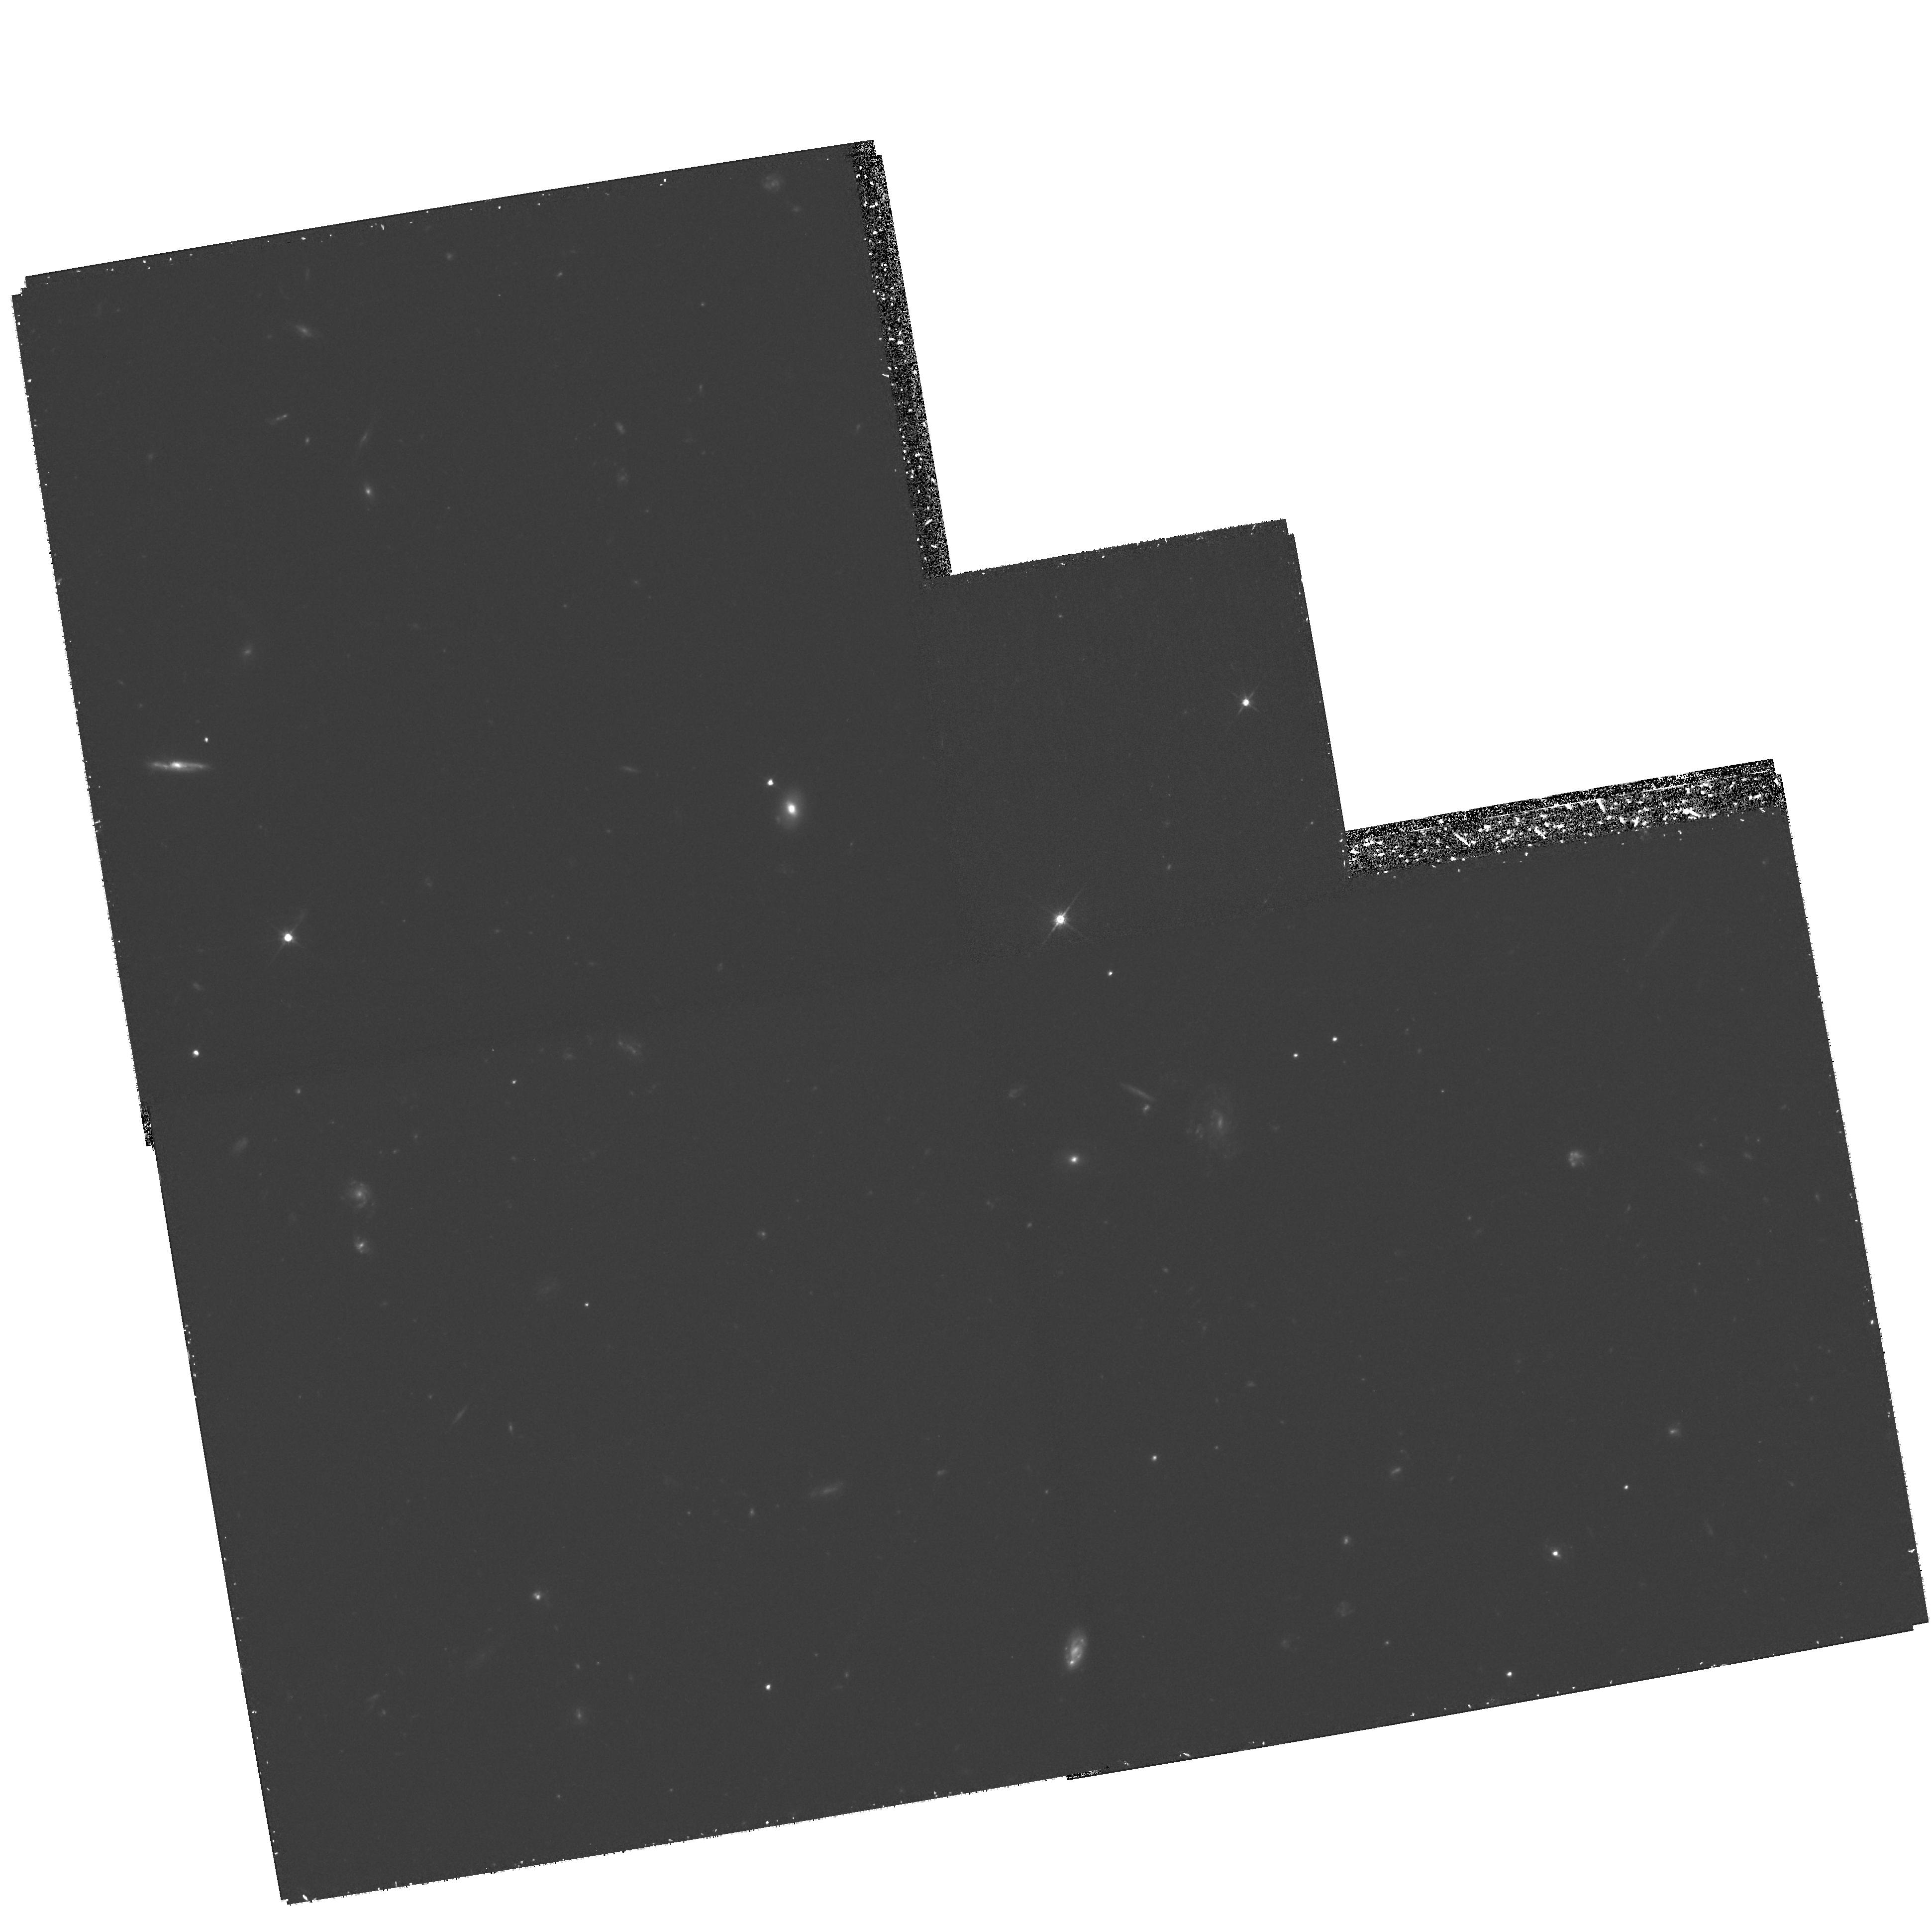
Target: FIELD-030237-001414-F606W-B
Instrument: WFPC2/PC
Filter: F606W
Exposure: 1.8 h
Observation ID: hst_9149_07_wfpc2_pc_f606w_u6ft07

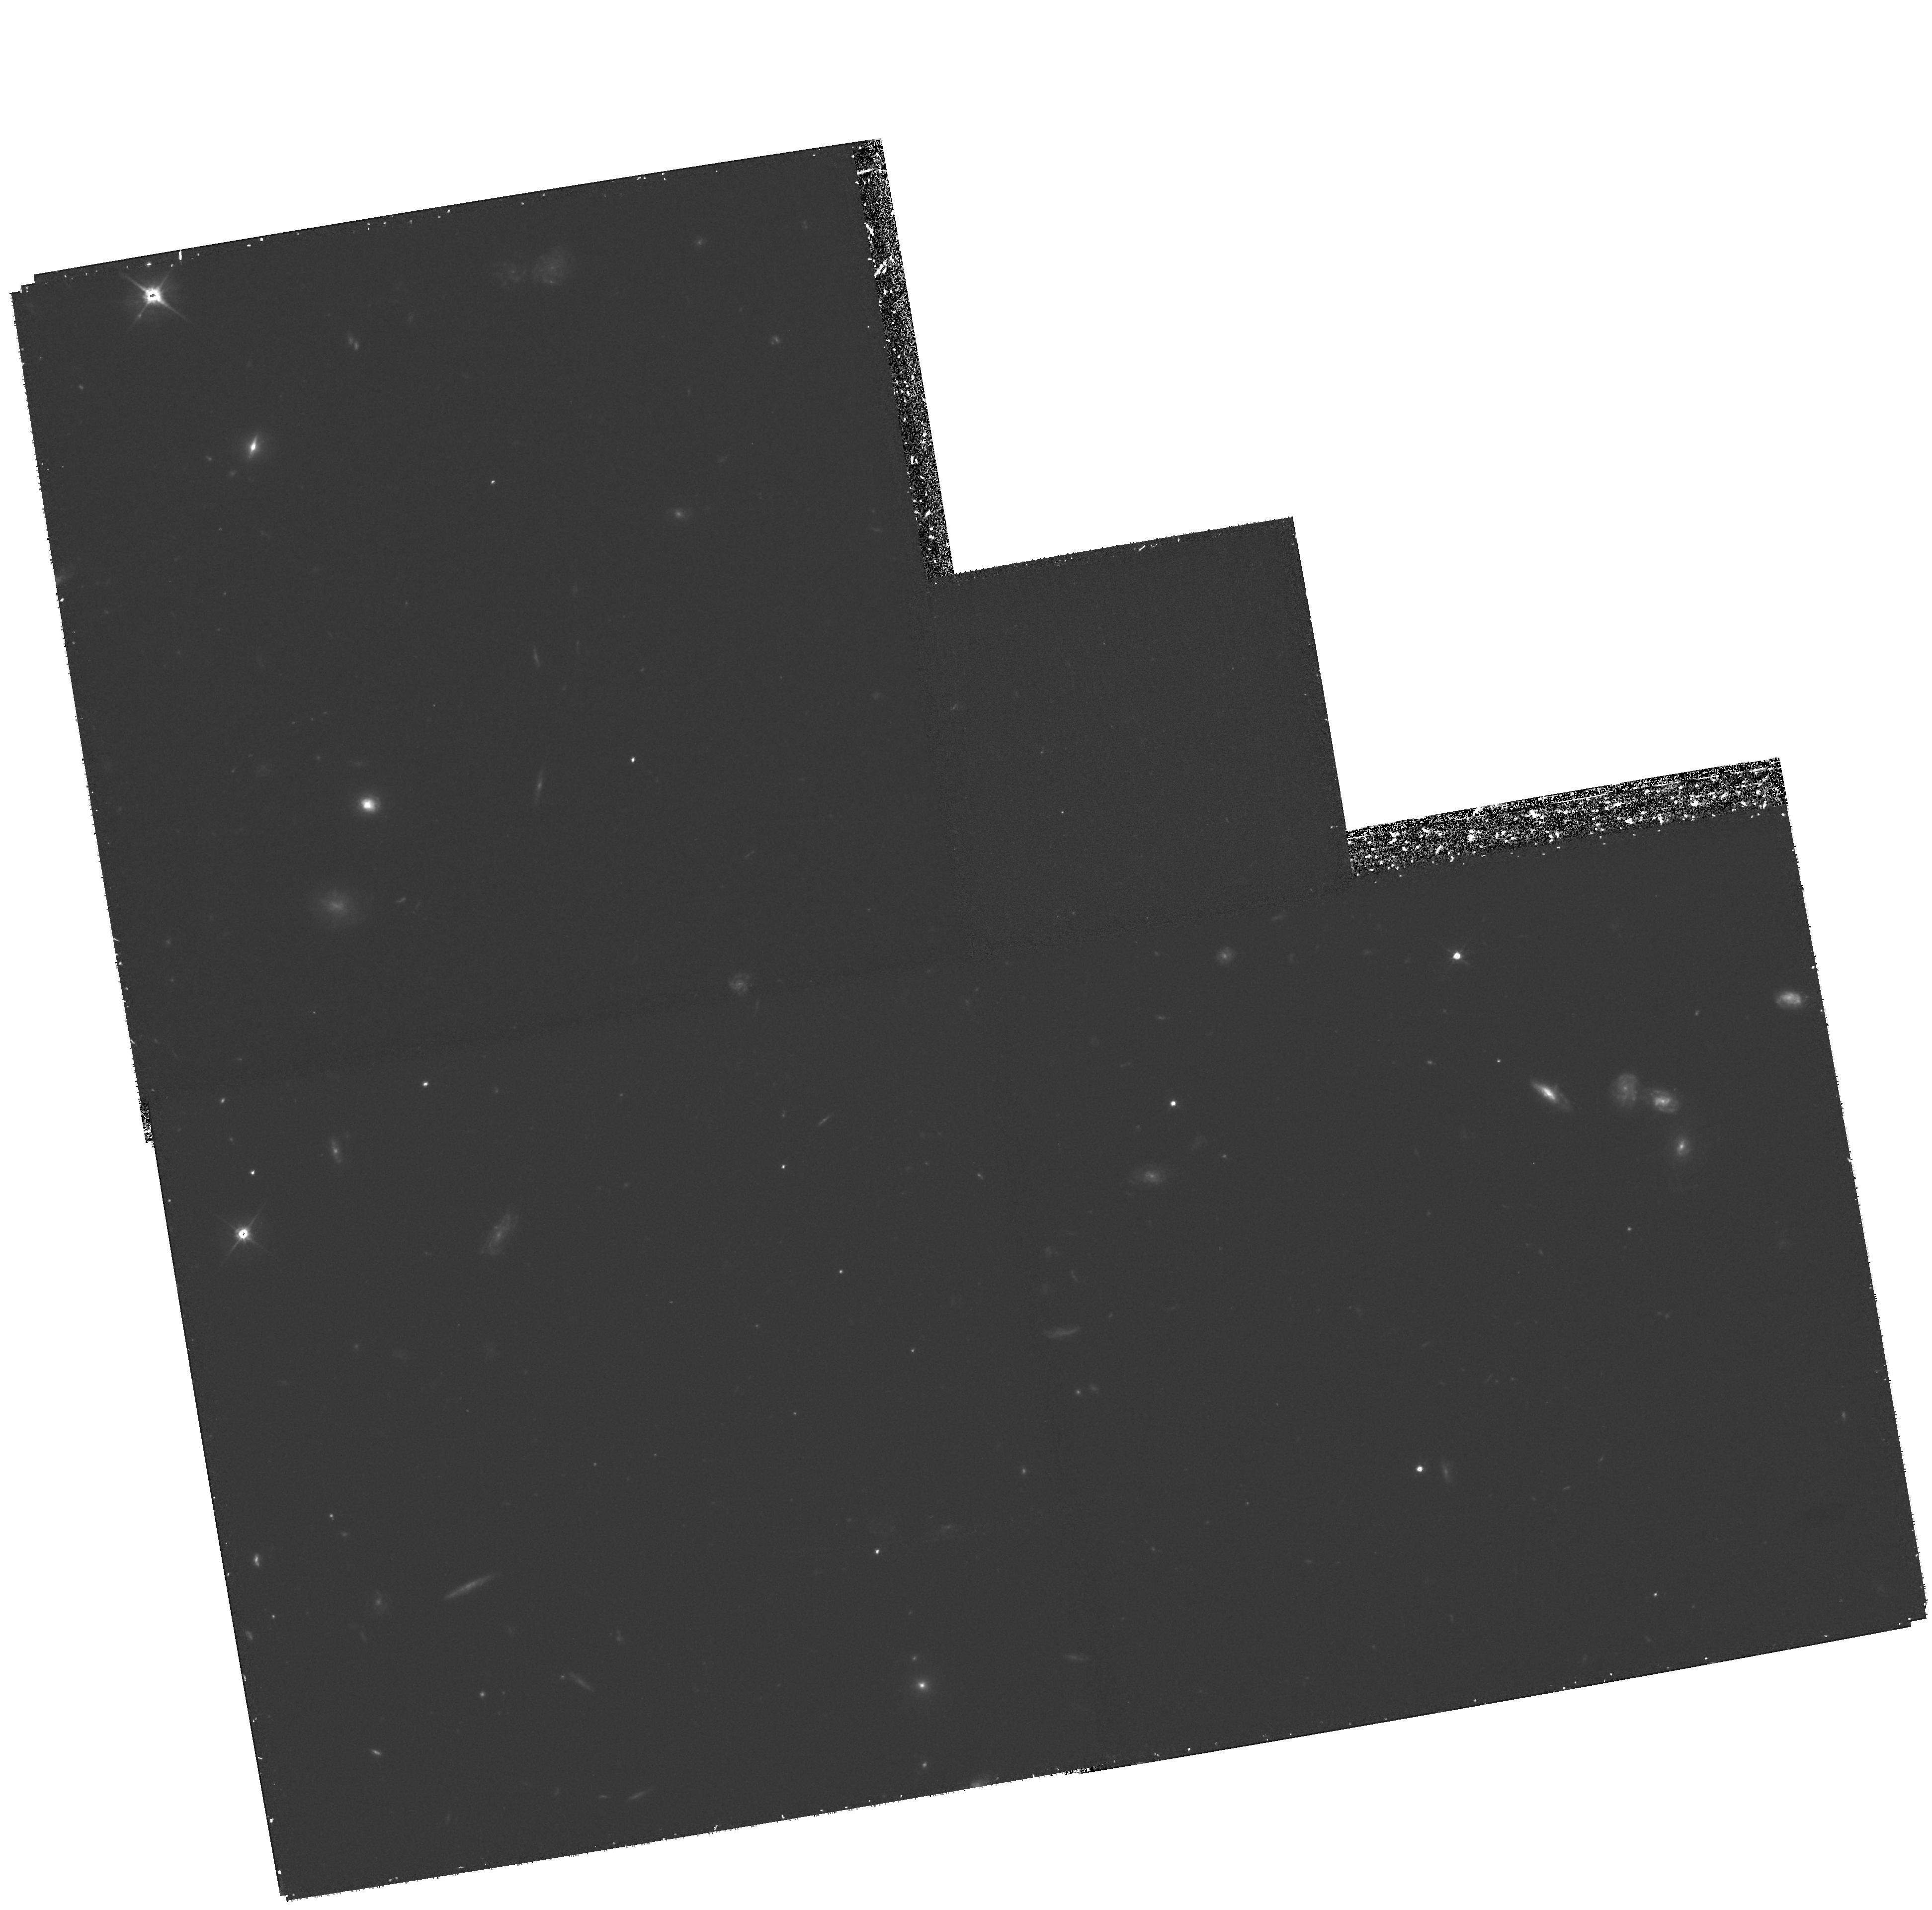
Target: FIELD-030226-001348-F606W-A
Instrument: WFPC2/PC
Filter: F606W
Exposure: 1.8 h
Observation ID: hst_9149_05_wfpc2_pc_f606w_u6ft05

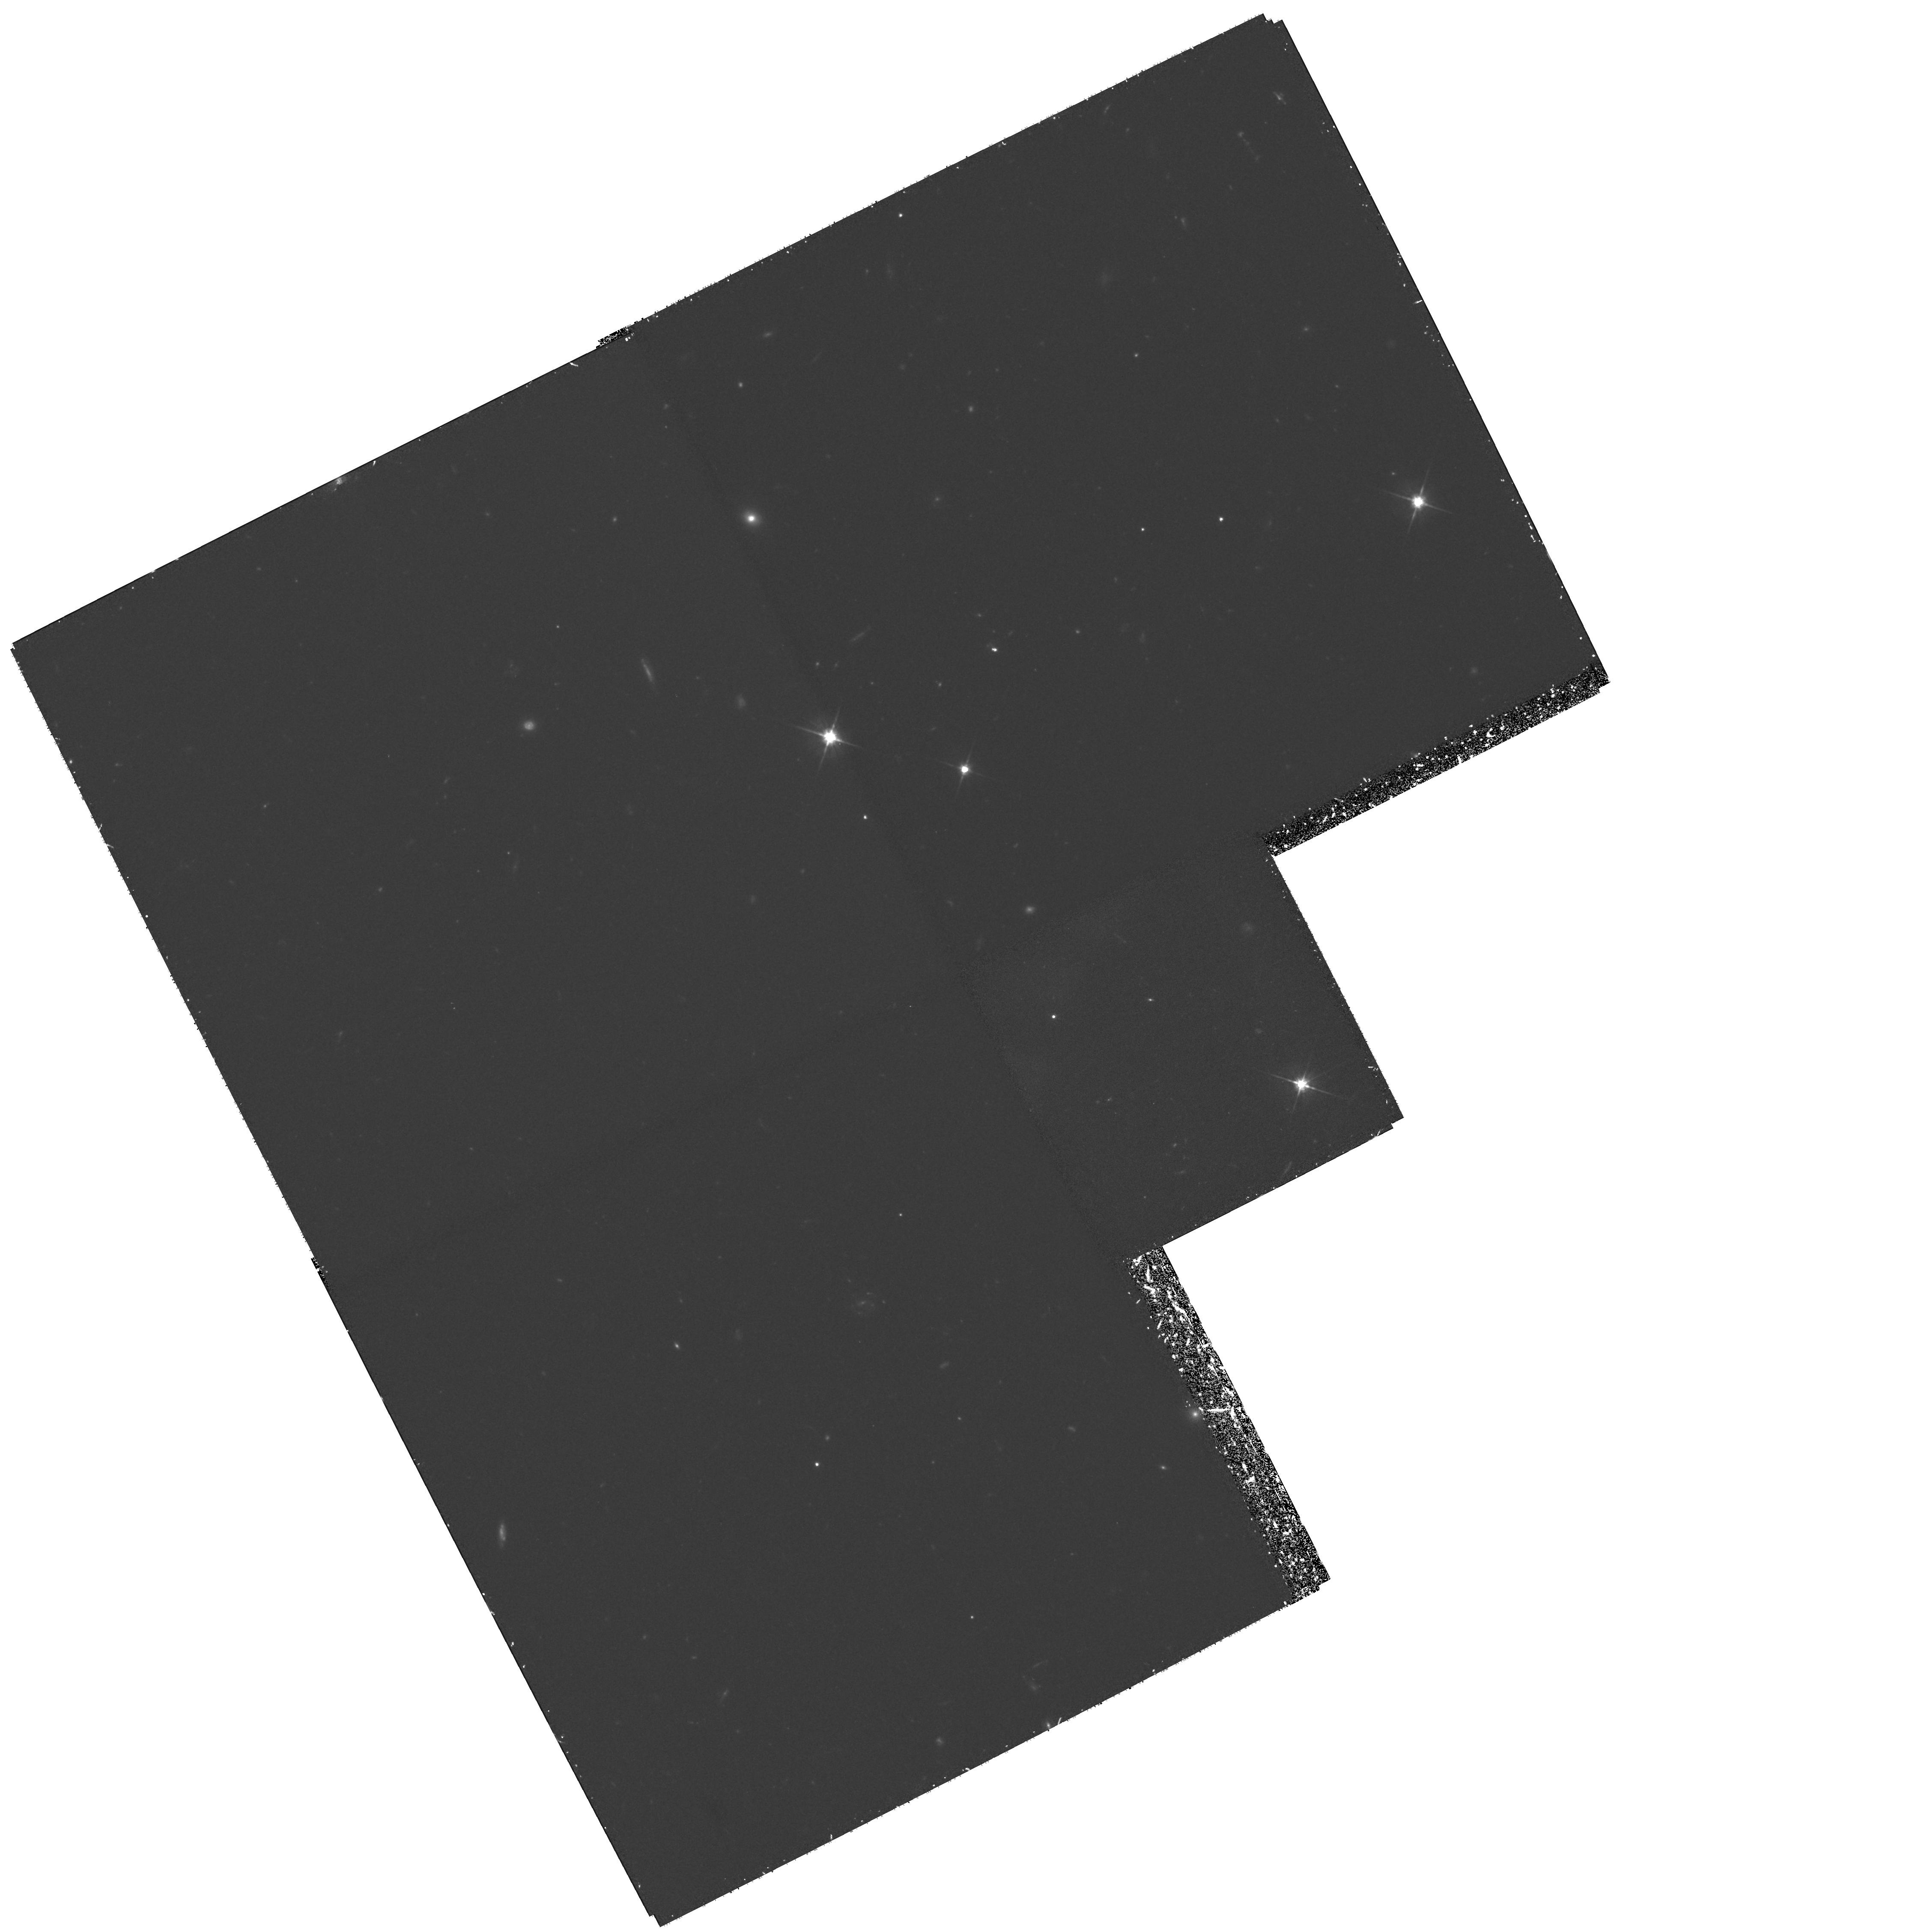
Target: FIELD-030240-000940-F606W-E
Instrument: WFPC2/PC
Filter: F606W
Exposure: 1.8 h
Observation ID: hst_9149_03_wfpc2_pc_f606w_u6ft03

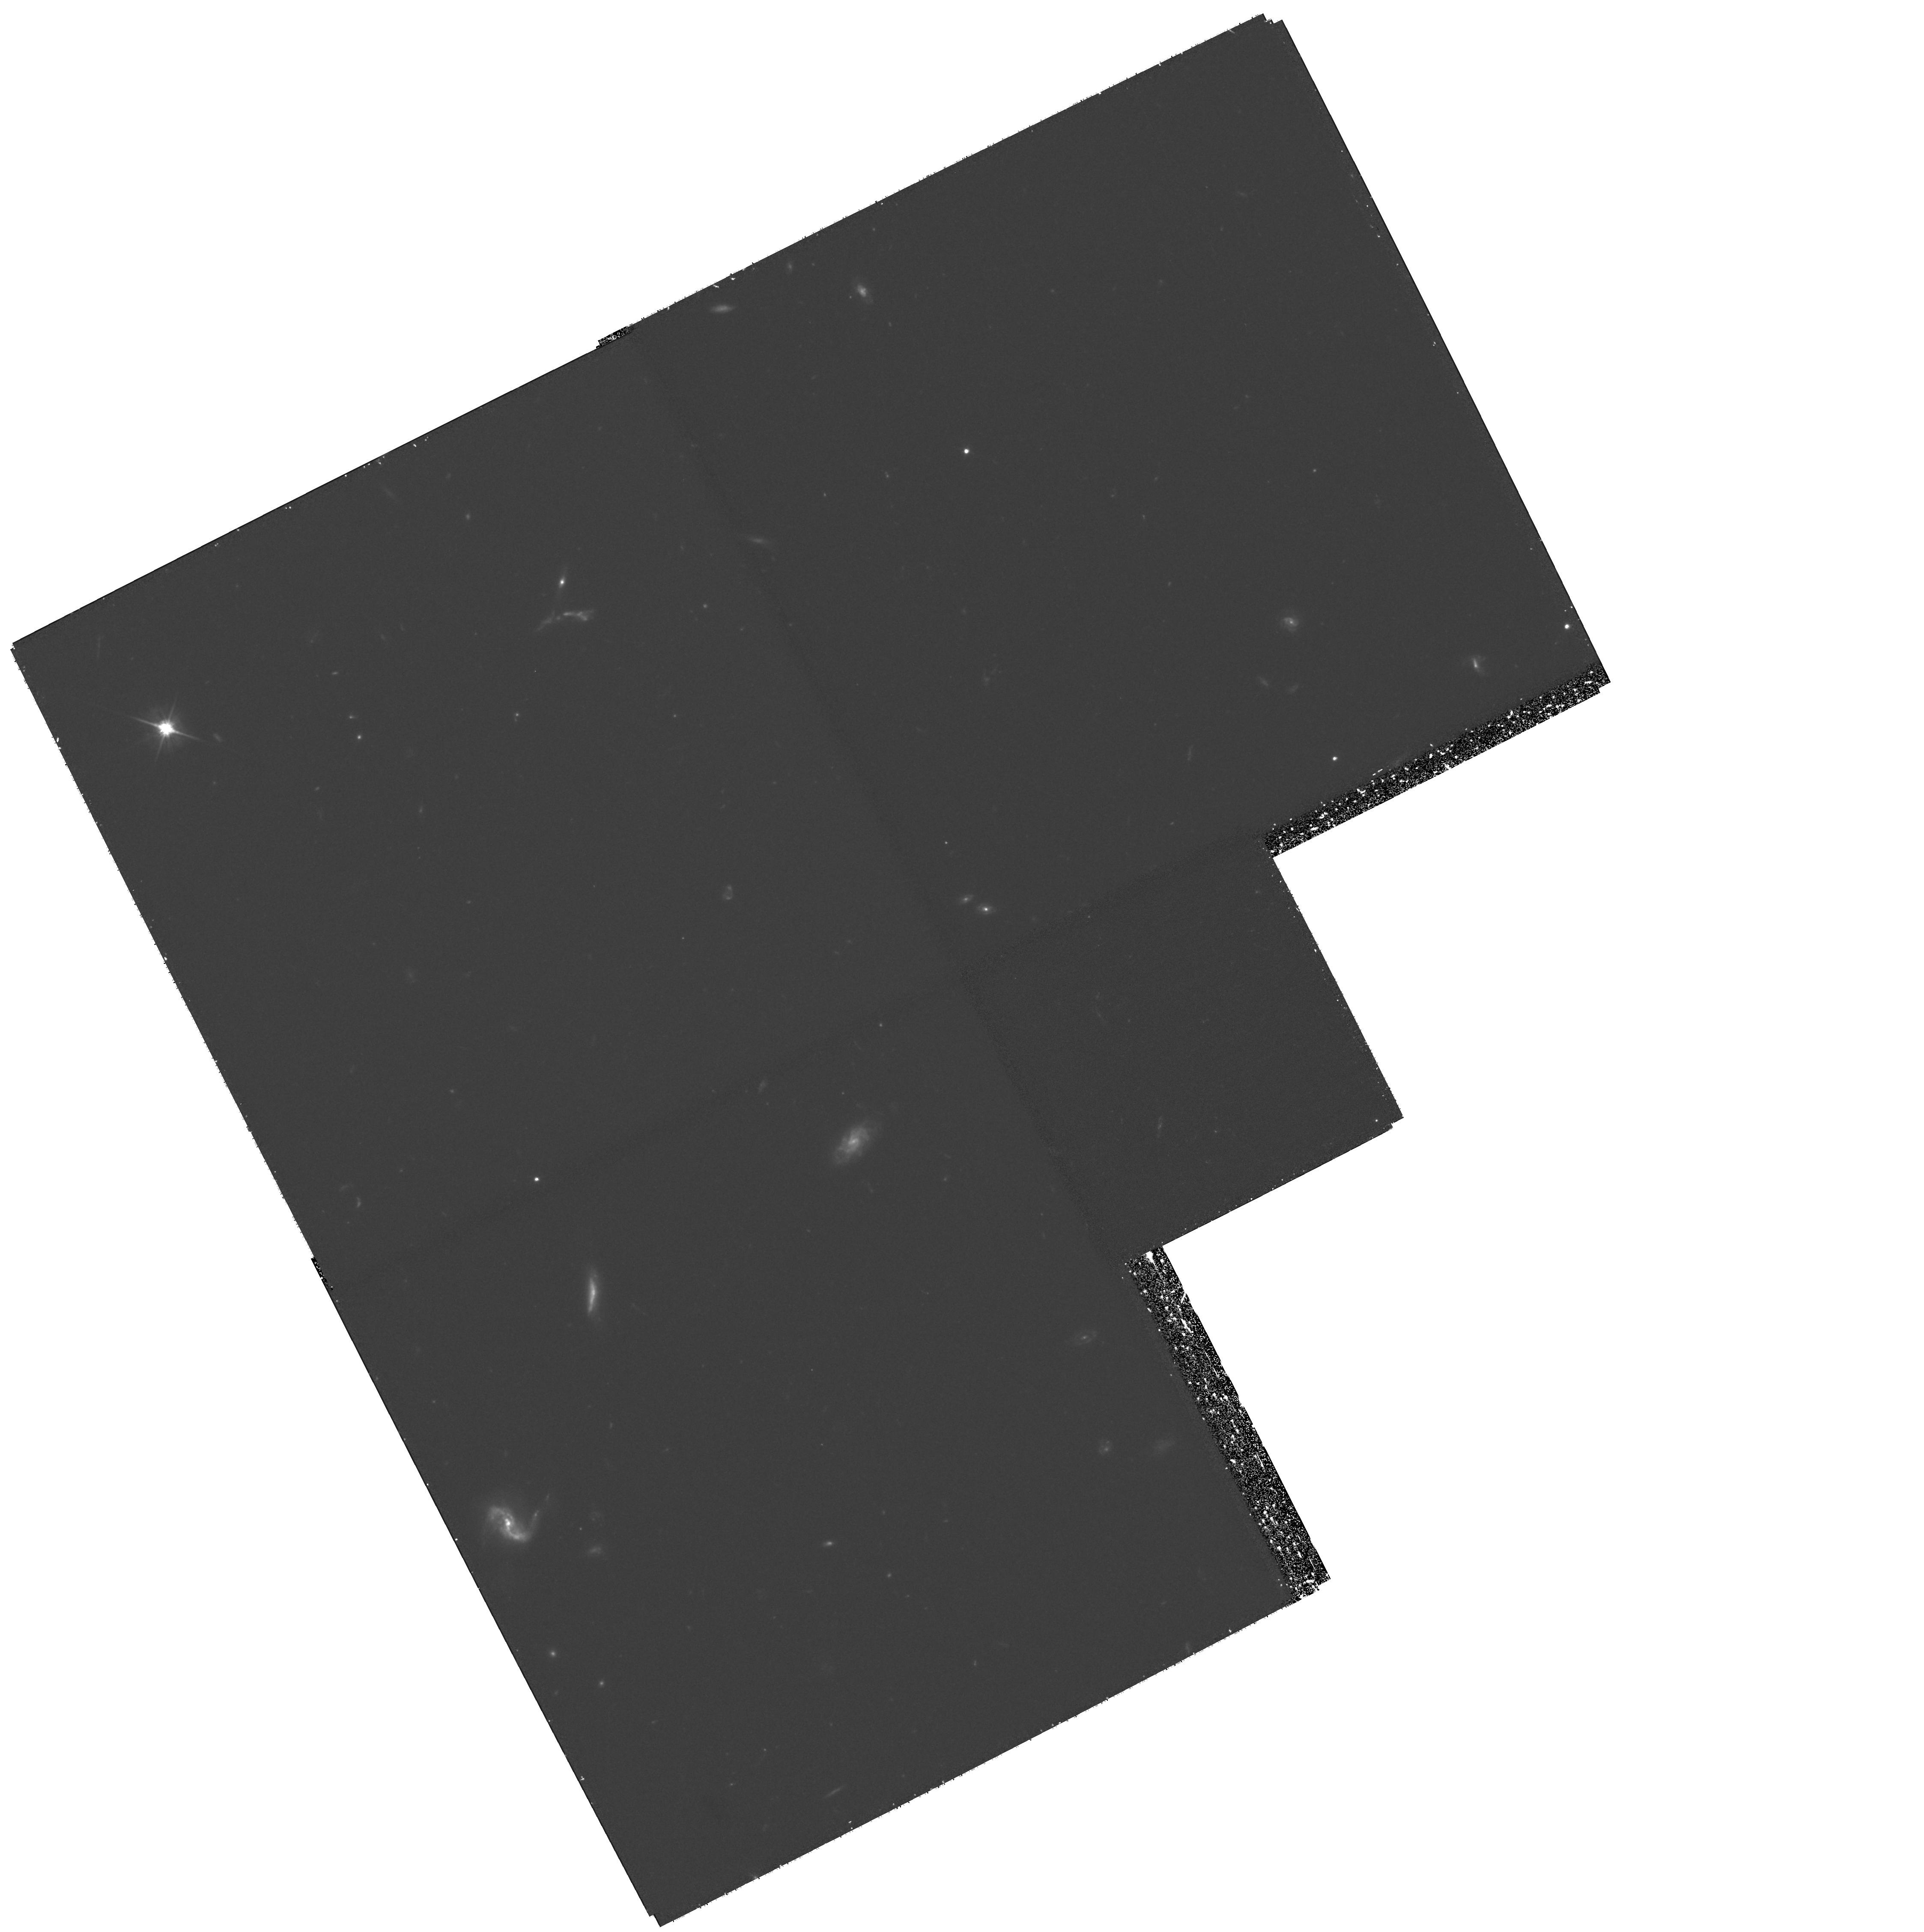
Target: FIELD-030250-001000-F606W-D
Instrument: WFPC2/PC
Filter: F606W
Exposure: 1.8 h
Observation ID: hst_9149_09_wfpc2_pc_f606w_u6ft09

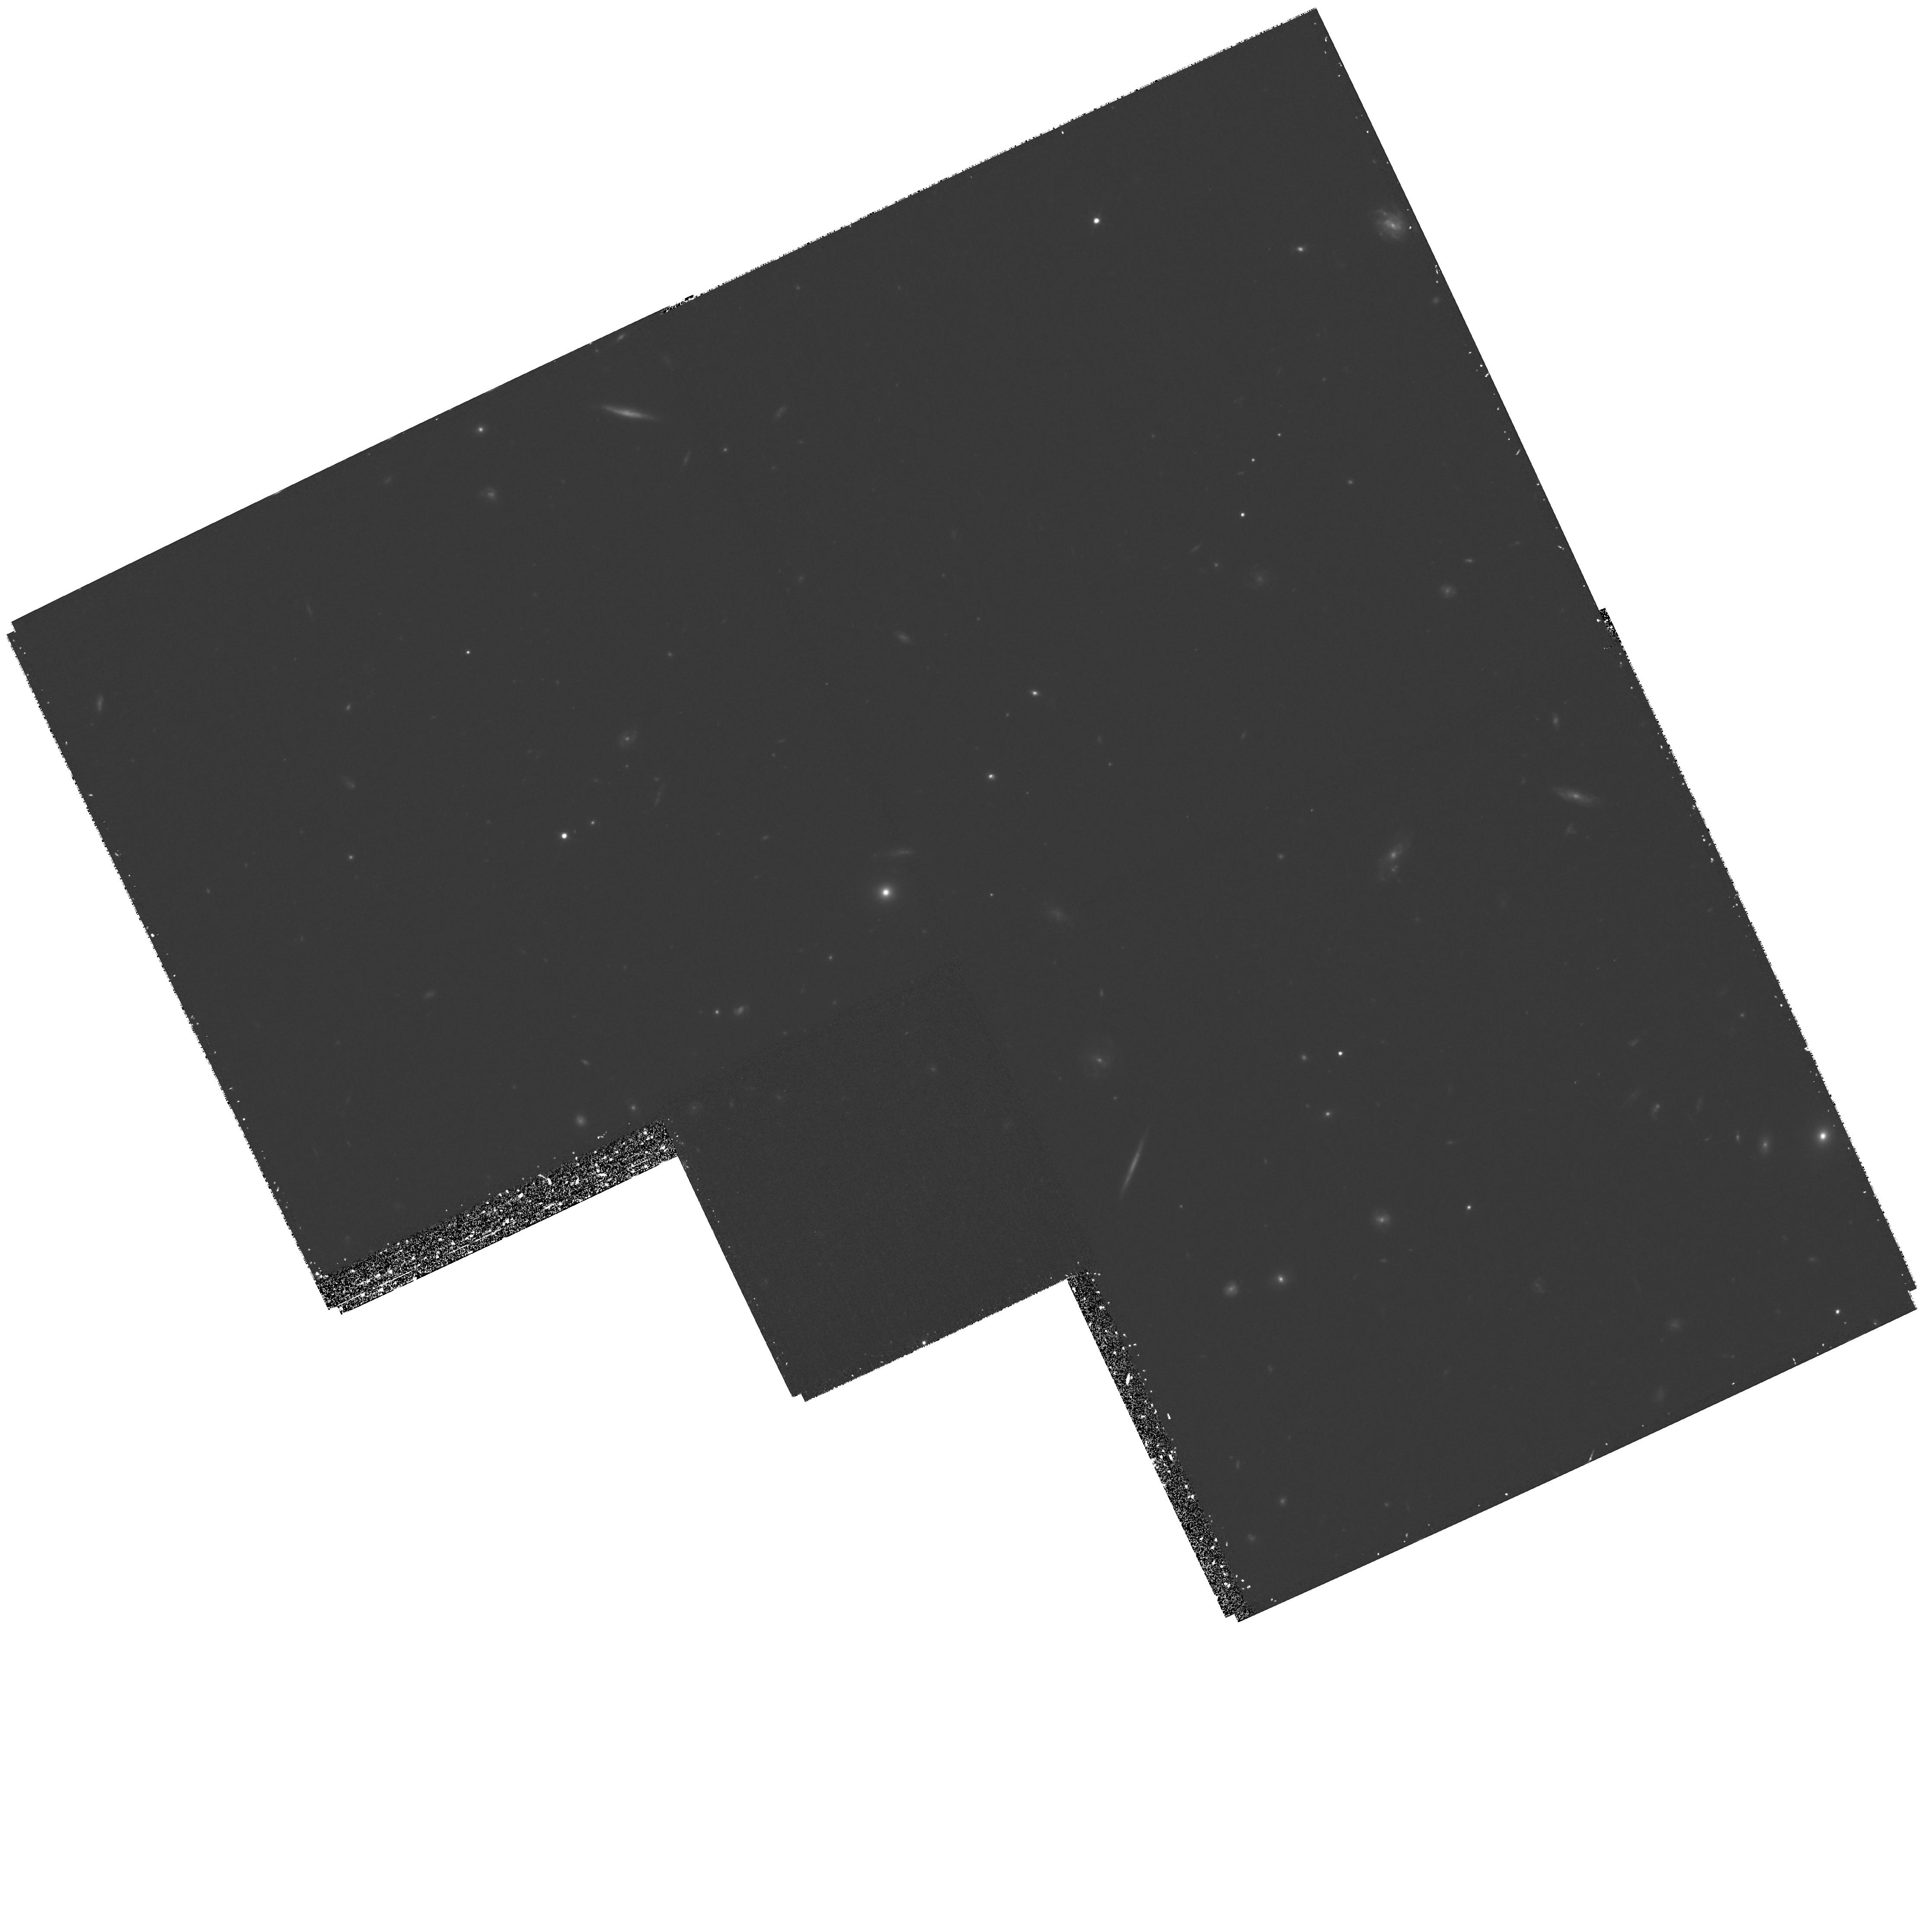
Target: FIELD-141803-522755-F814W-A
Instrument: WFPC2/PC
Filter: F814W
Exposure: 1.9 h
Observation ID: hst_9149_01_wfpc2_pc_f814w_u6ft01

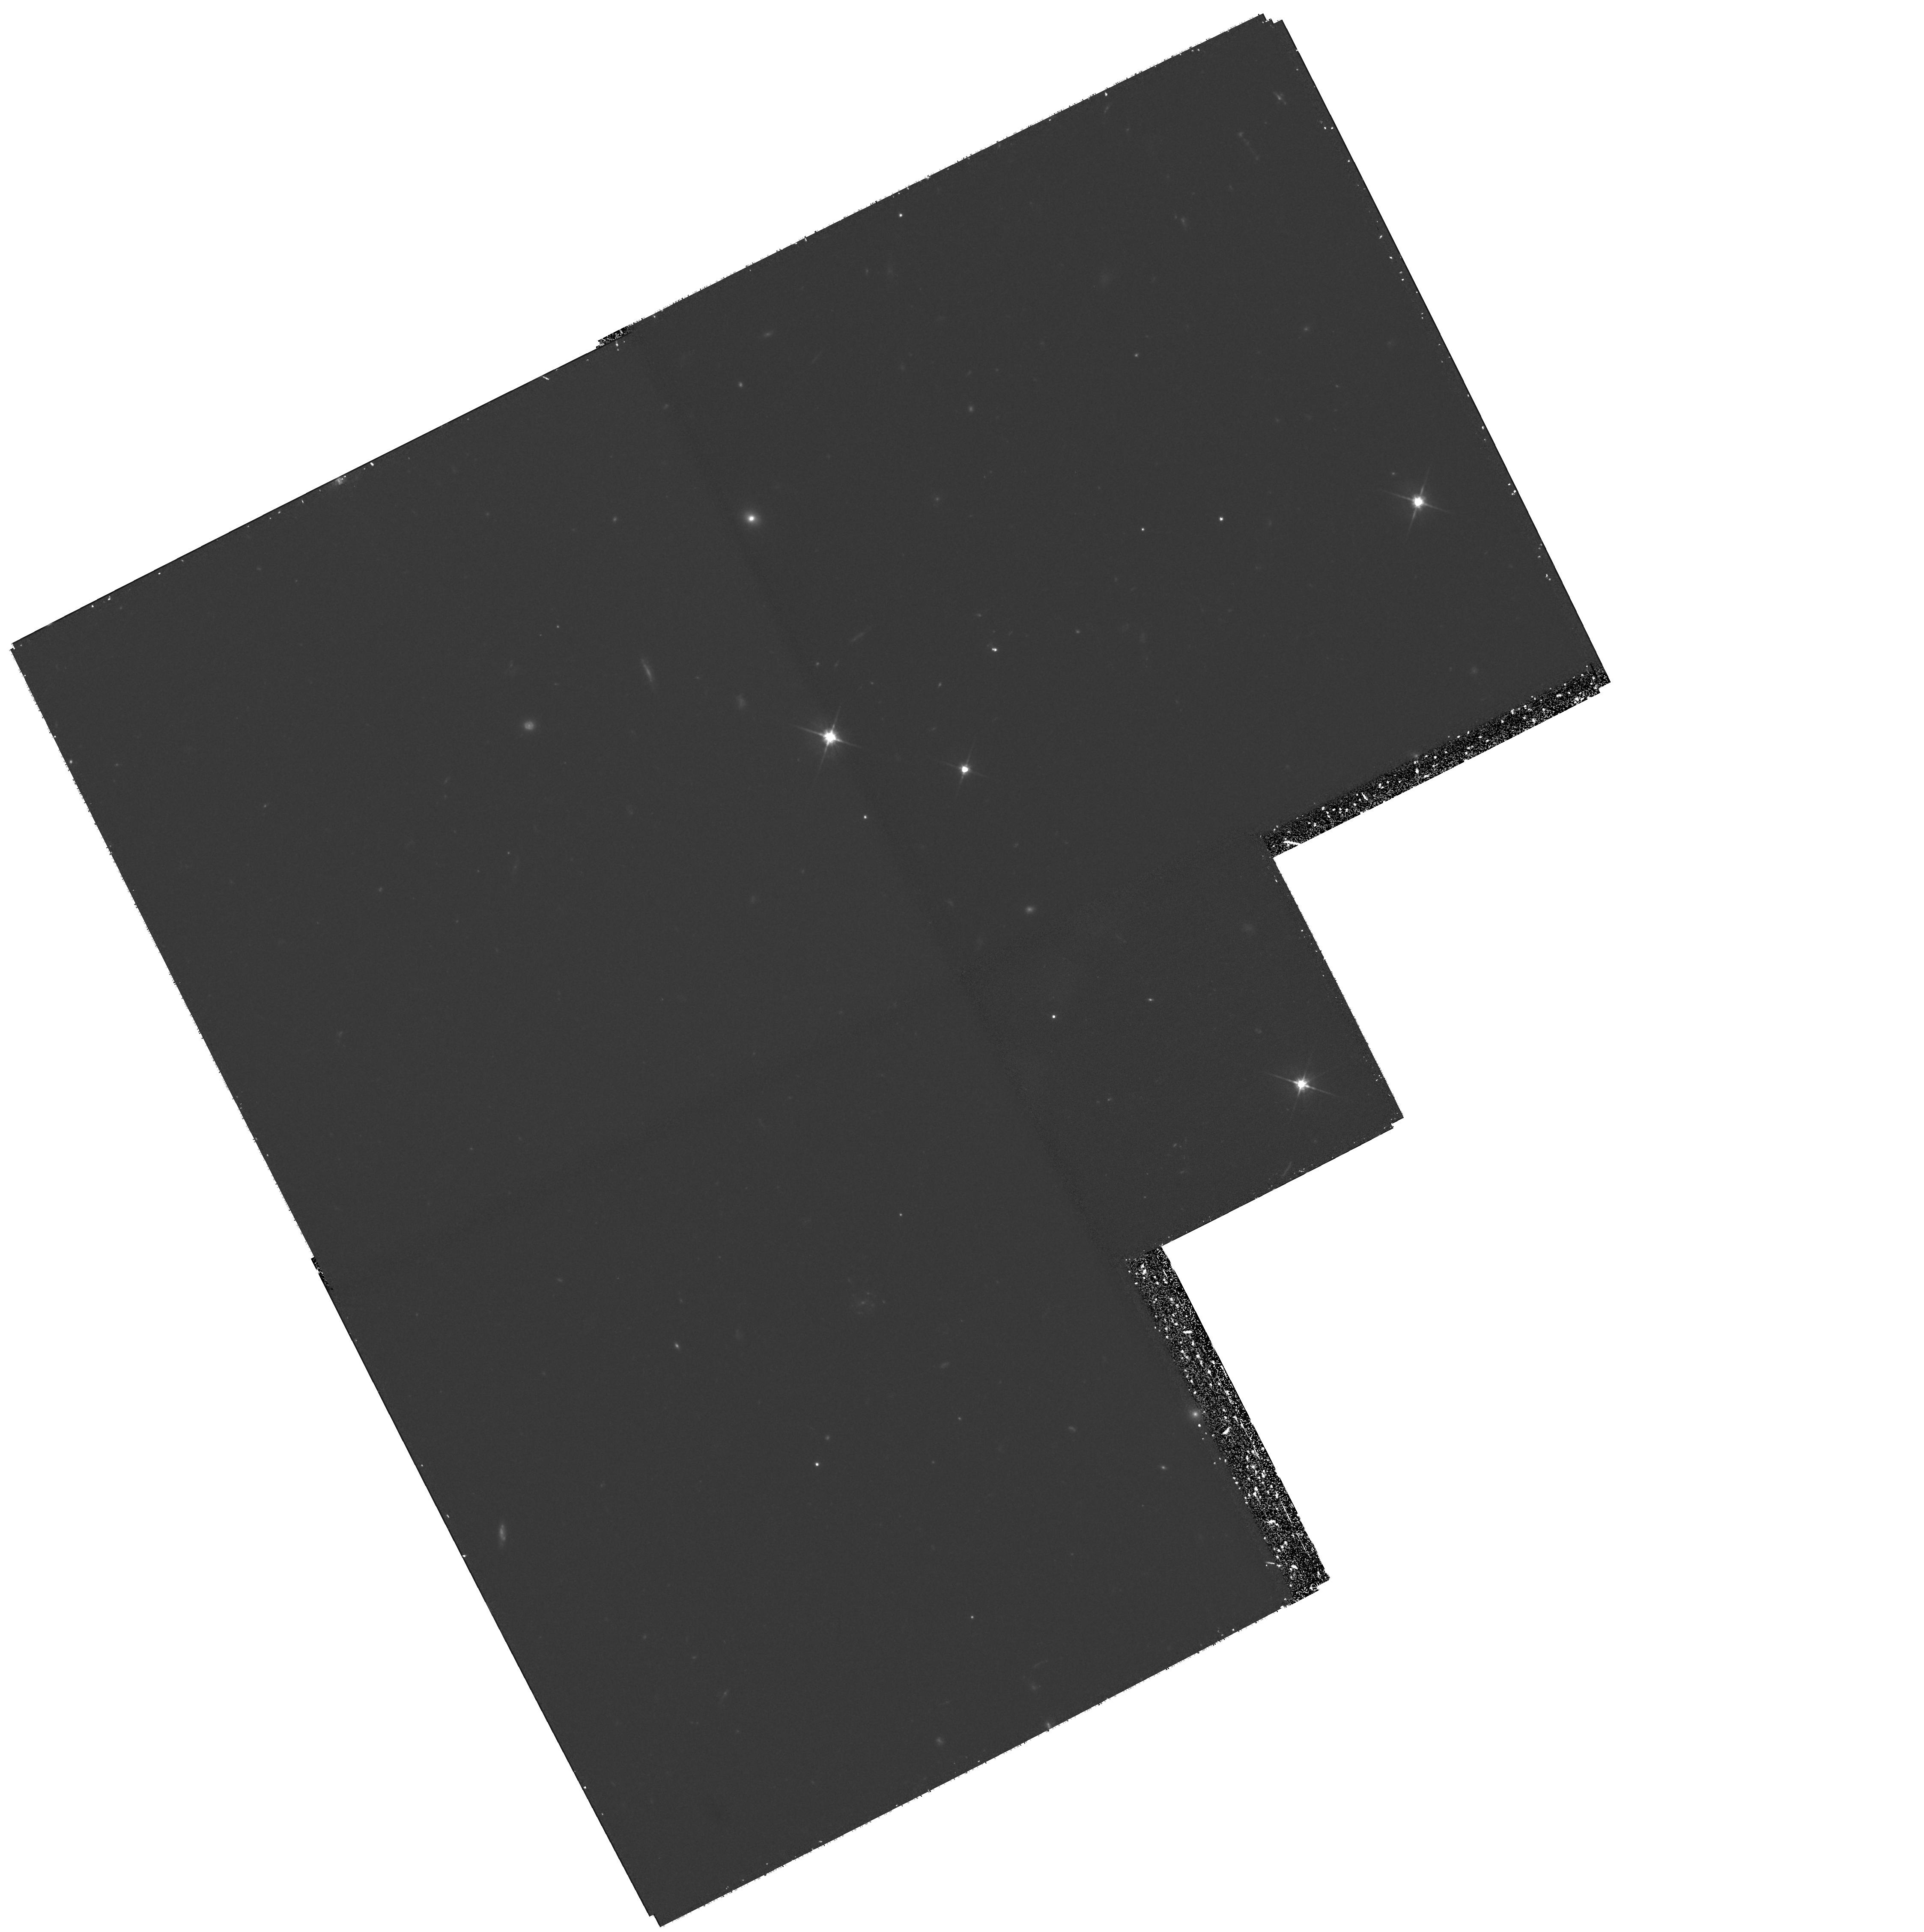
Target: FIELD-030240-000940-F606W-C
Instrument: WFPC2/PC
Filter: F606W
Exposure: 1.8 h
Observation ID: hst_9149_08_wfpc2_pc_f606w_u6ft08

The nature of the most luminous star- forming galaxies in the redshift range 0.4 to 1.5 (PI: Hammer, Francois)

ISO deep surveys have uncovered a population of galaxies which are making stars at the fantastic rate of > 100 M_odotyr^-1 in the redshift range from 0.4 to 1.5. However this population evolves rapidly and luminous star-forming galaxies are 5 to 10 times more numerous at z=1 than today. Combination of ISO data with radio (VLA), sub-mm (SCUBA) and optical data shows that they contribute a major fraction (30-50$\ representing only a few percent of the field galaxy population. HST imaging of a small subsample of these galaxies indicates that most of them are disks showing disrupted morphologies or possessing companions, emphasizing the role of merging in their star formation history. We propose to image the two CFRS fields which contain the largest number of bolometrically luminous galaxies ever observed at all wavelengths. Together, they cover 36 times more area than the HDF and 8 times more area than the ultradeep ISO field and contain nearly 200 ISO/SCUBA/VLA sources at a few 100 MuJy level, most of them being luminous star-forming galaxies. Morphology and (V--I) colors of ~ 80 of these objects, combined with deep spectroscopy at the VLT and Keck, will allow us to probe the nature and formation of these objects which may be progenitors of today's massive galaxies.